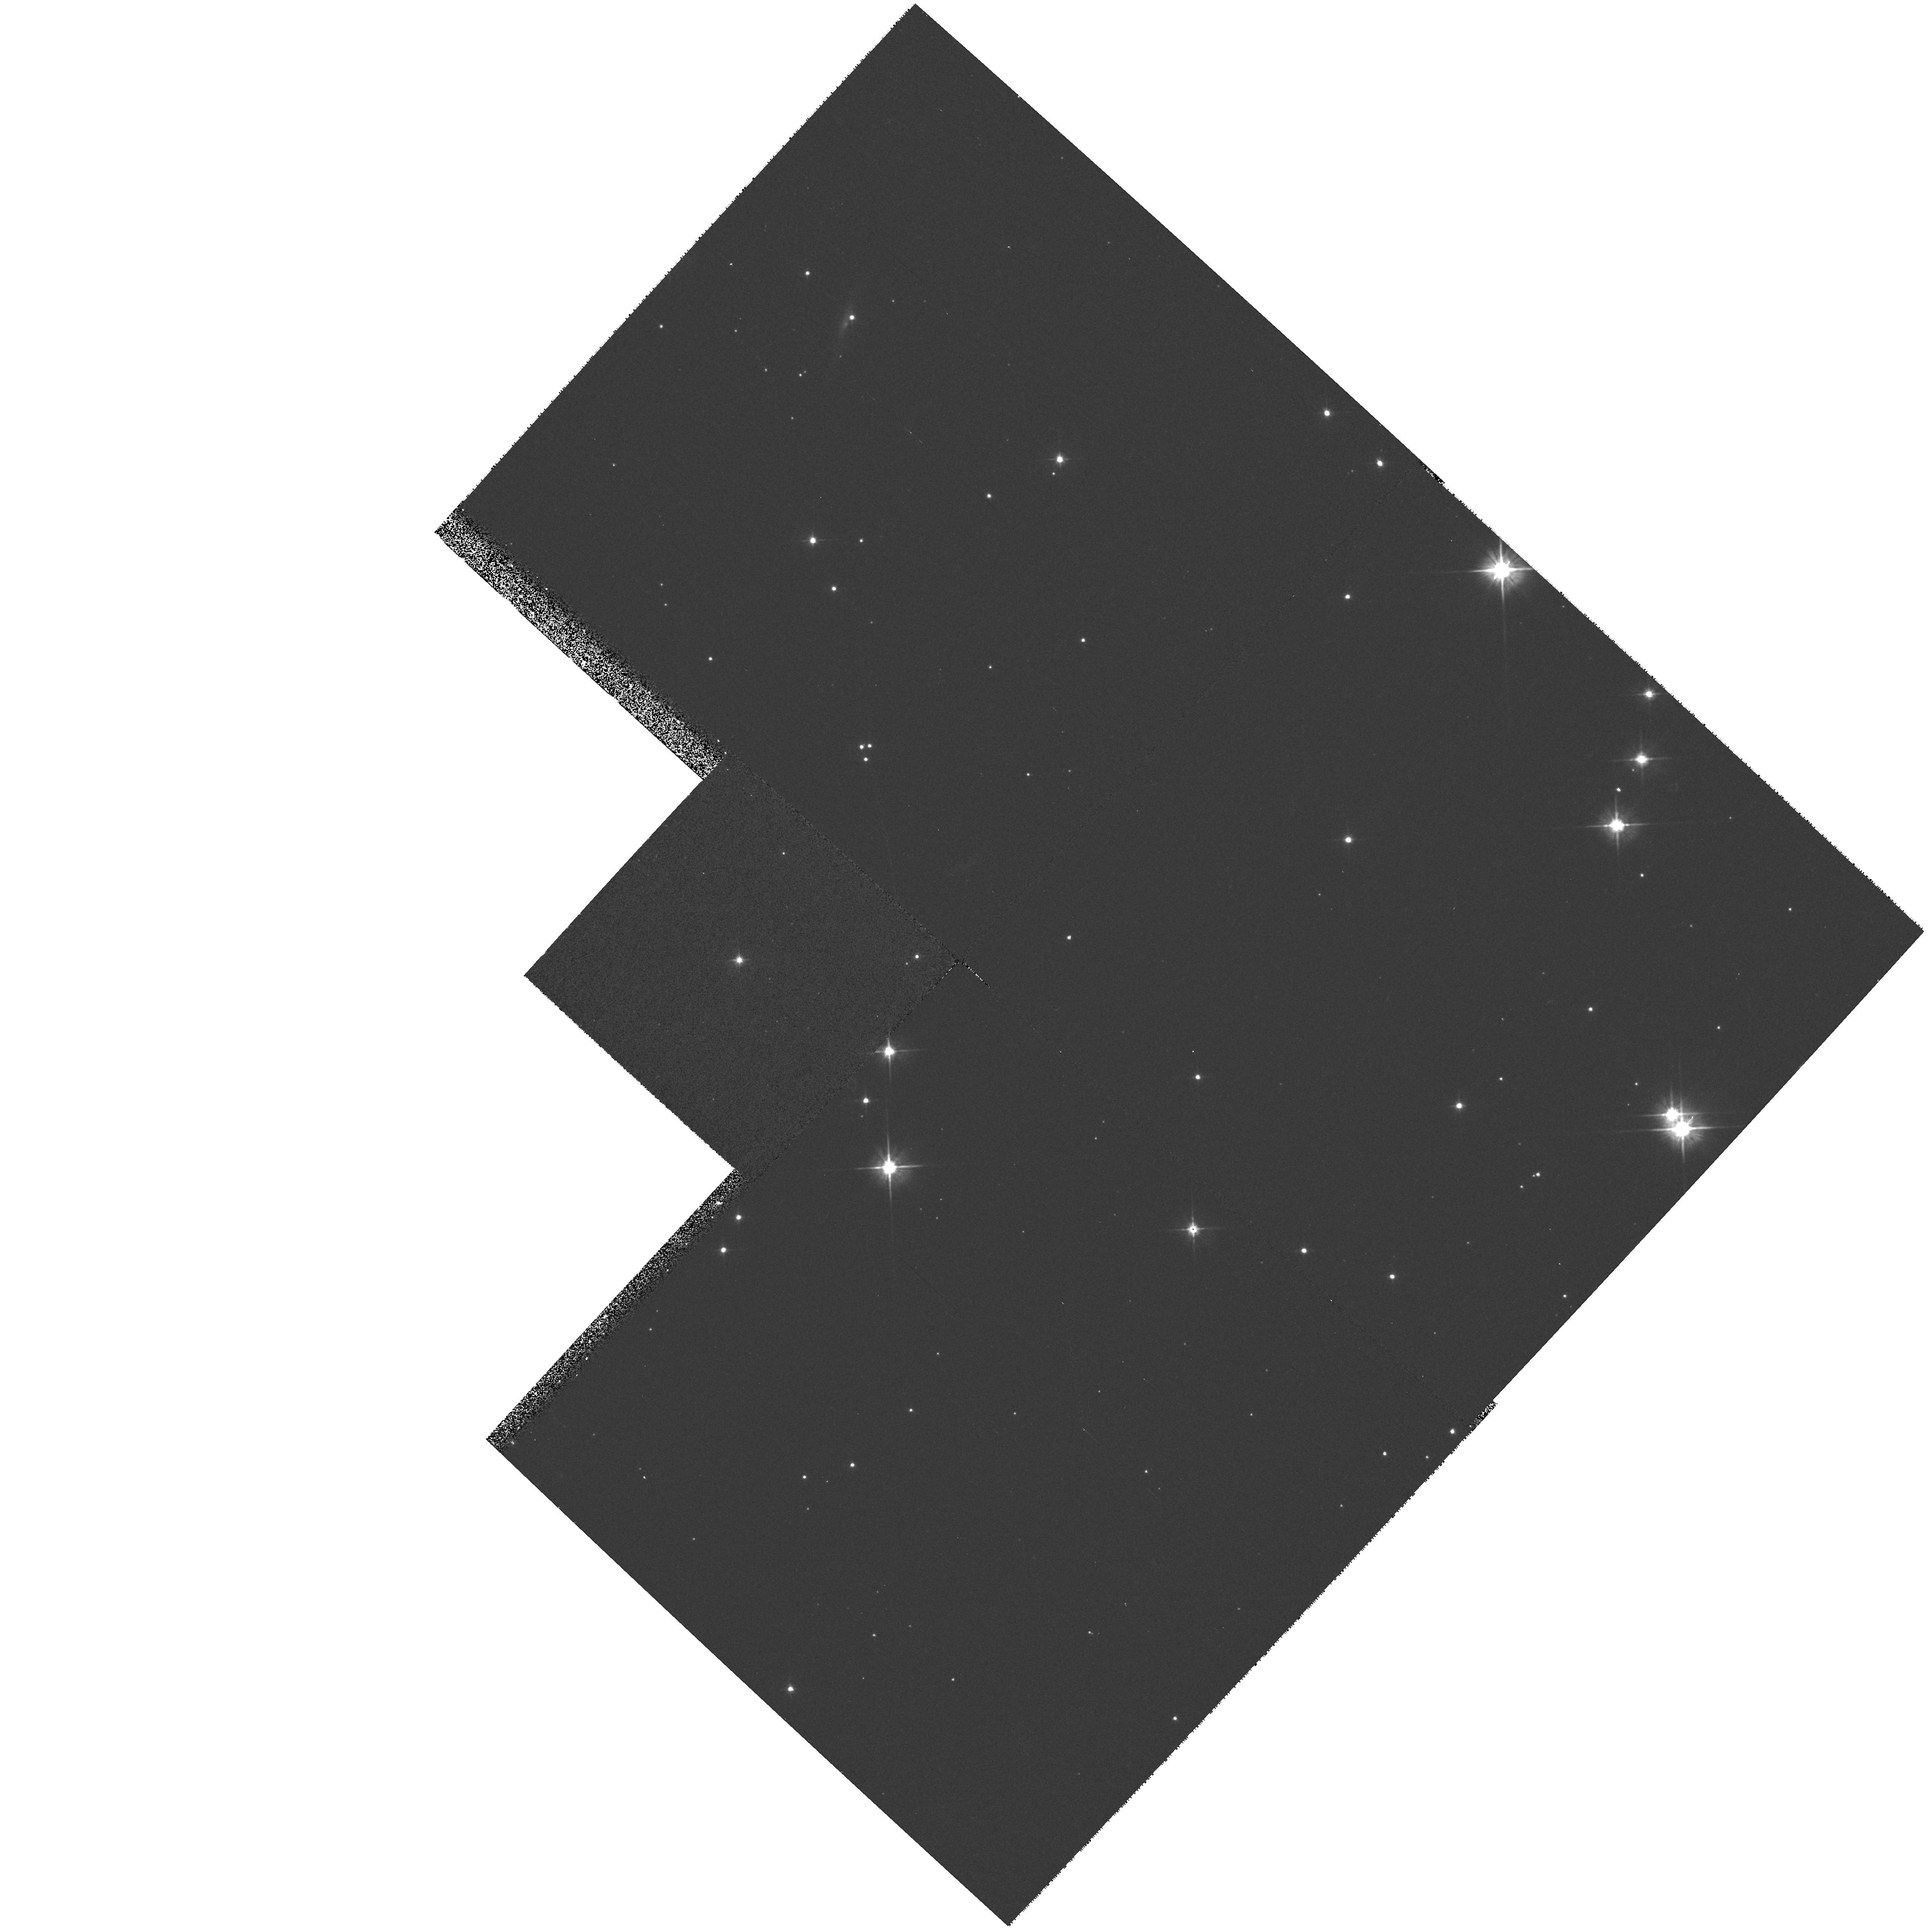
Target: 3C154.0. Instrument: WFPC2/PC. Filter: F555W. Exposure: 10 min. Observation ID: hst_6967_65_wfpc2_pc_f555w_u44965

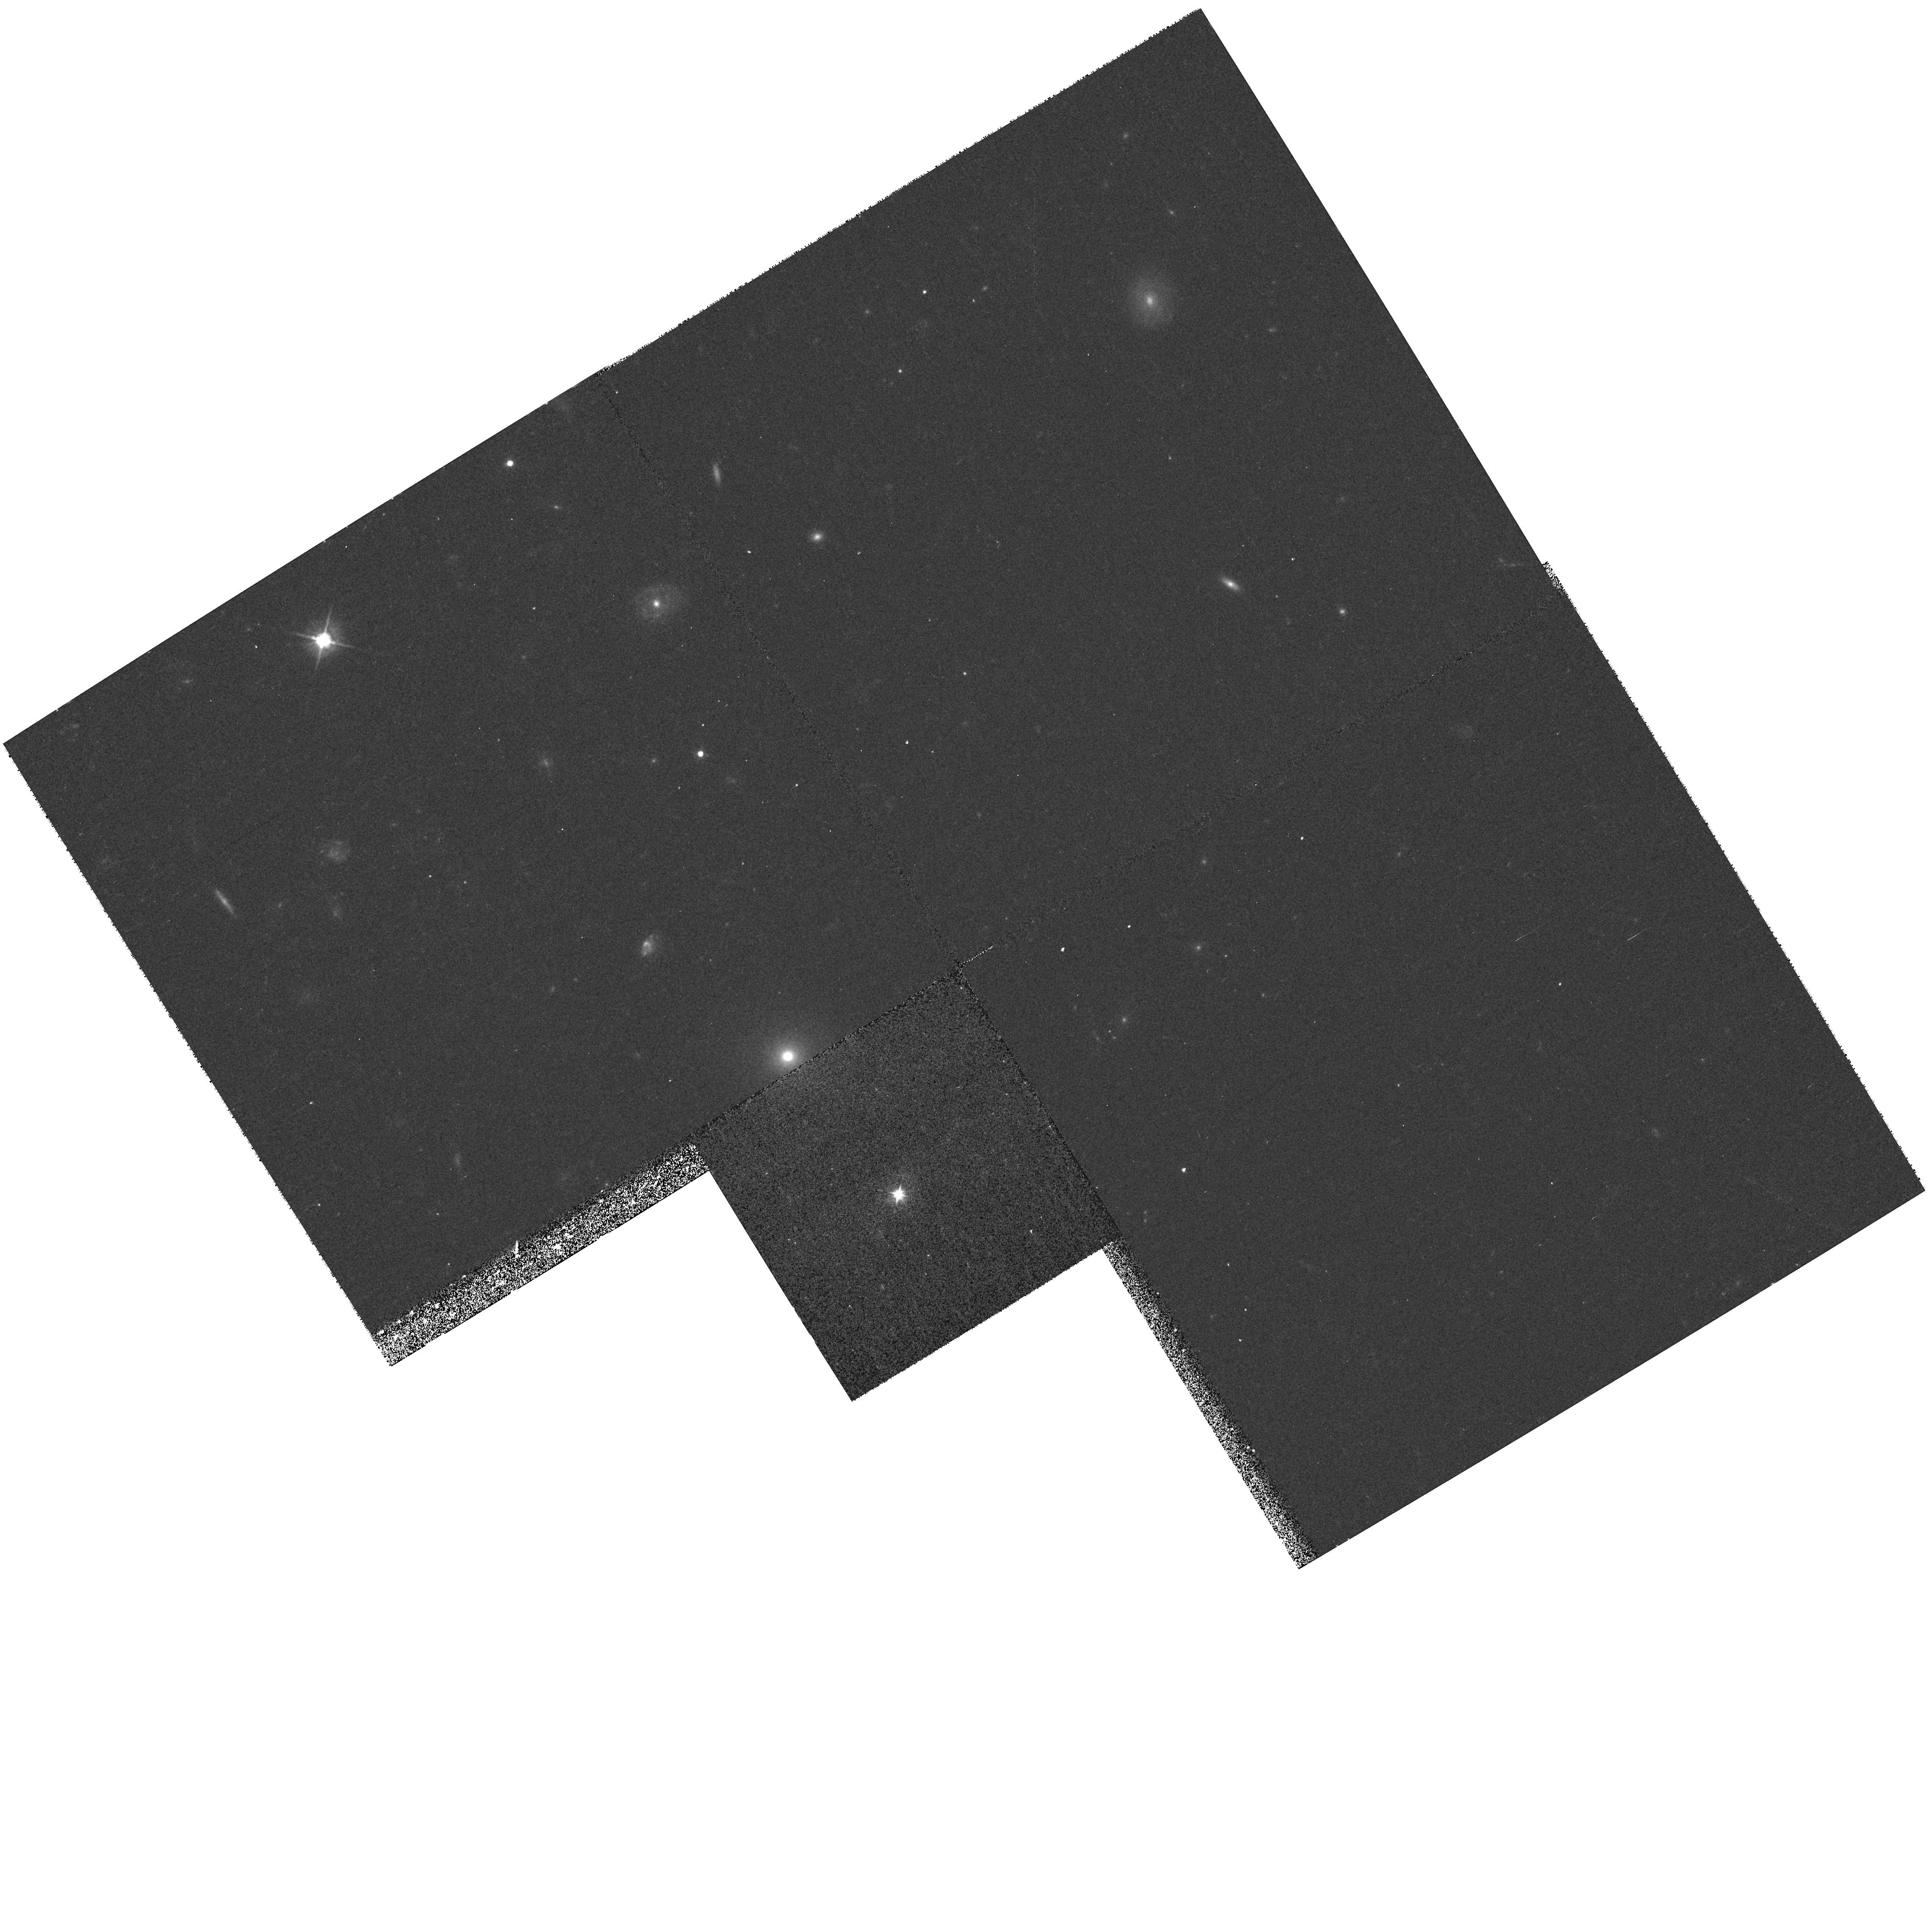
Target: 3C254.0. Instrument: WFPC2/PC. Filter: F555W. Exposure: 10 min. Observation ID: hst_6967_0o_wfpc2_pc_f555w_u4490o

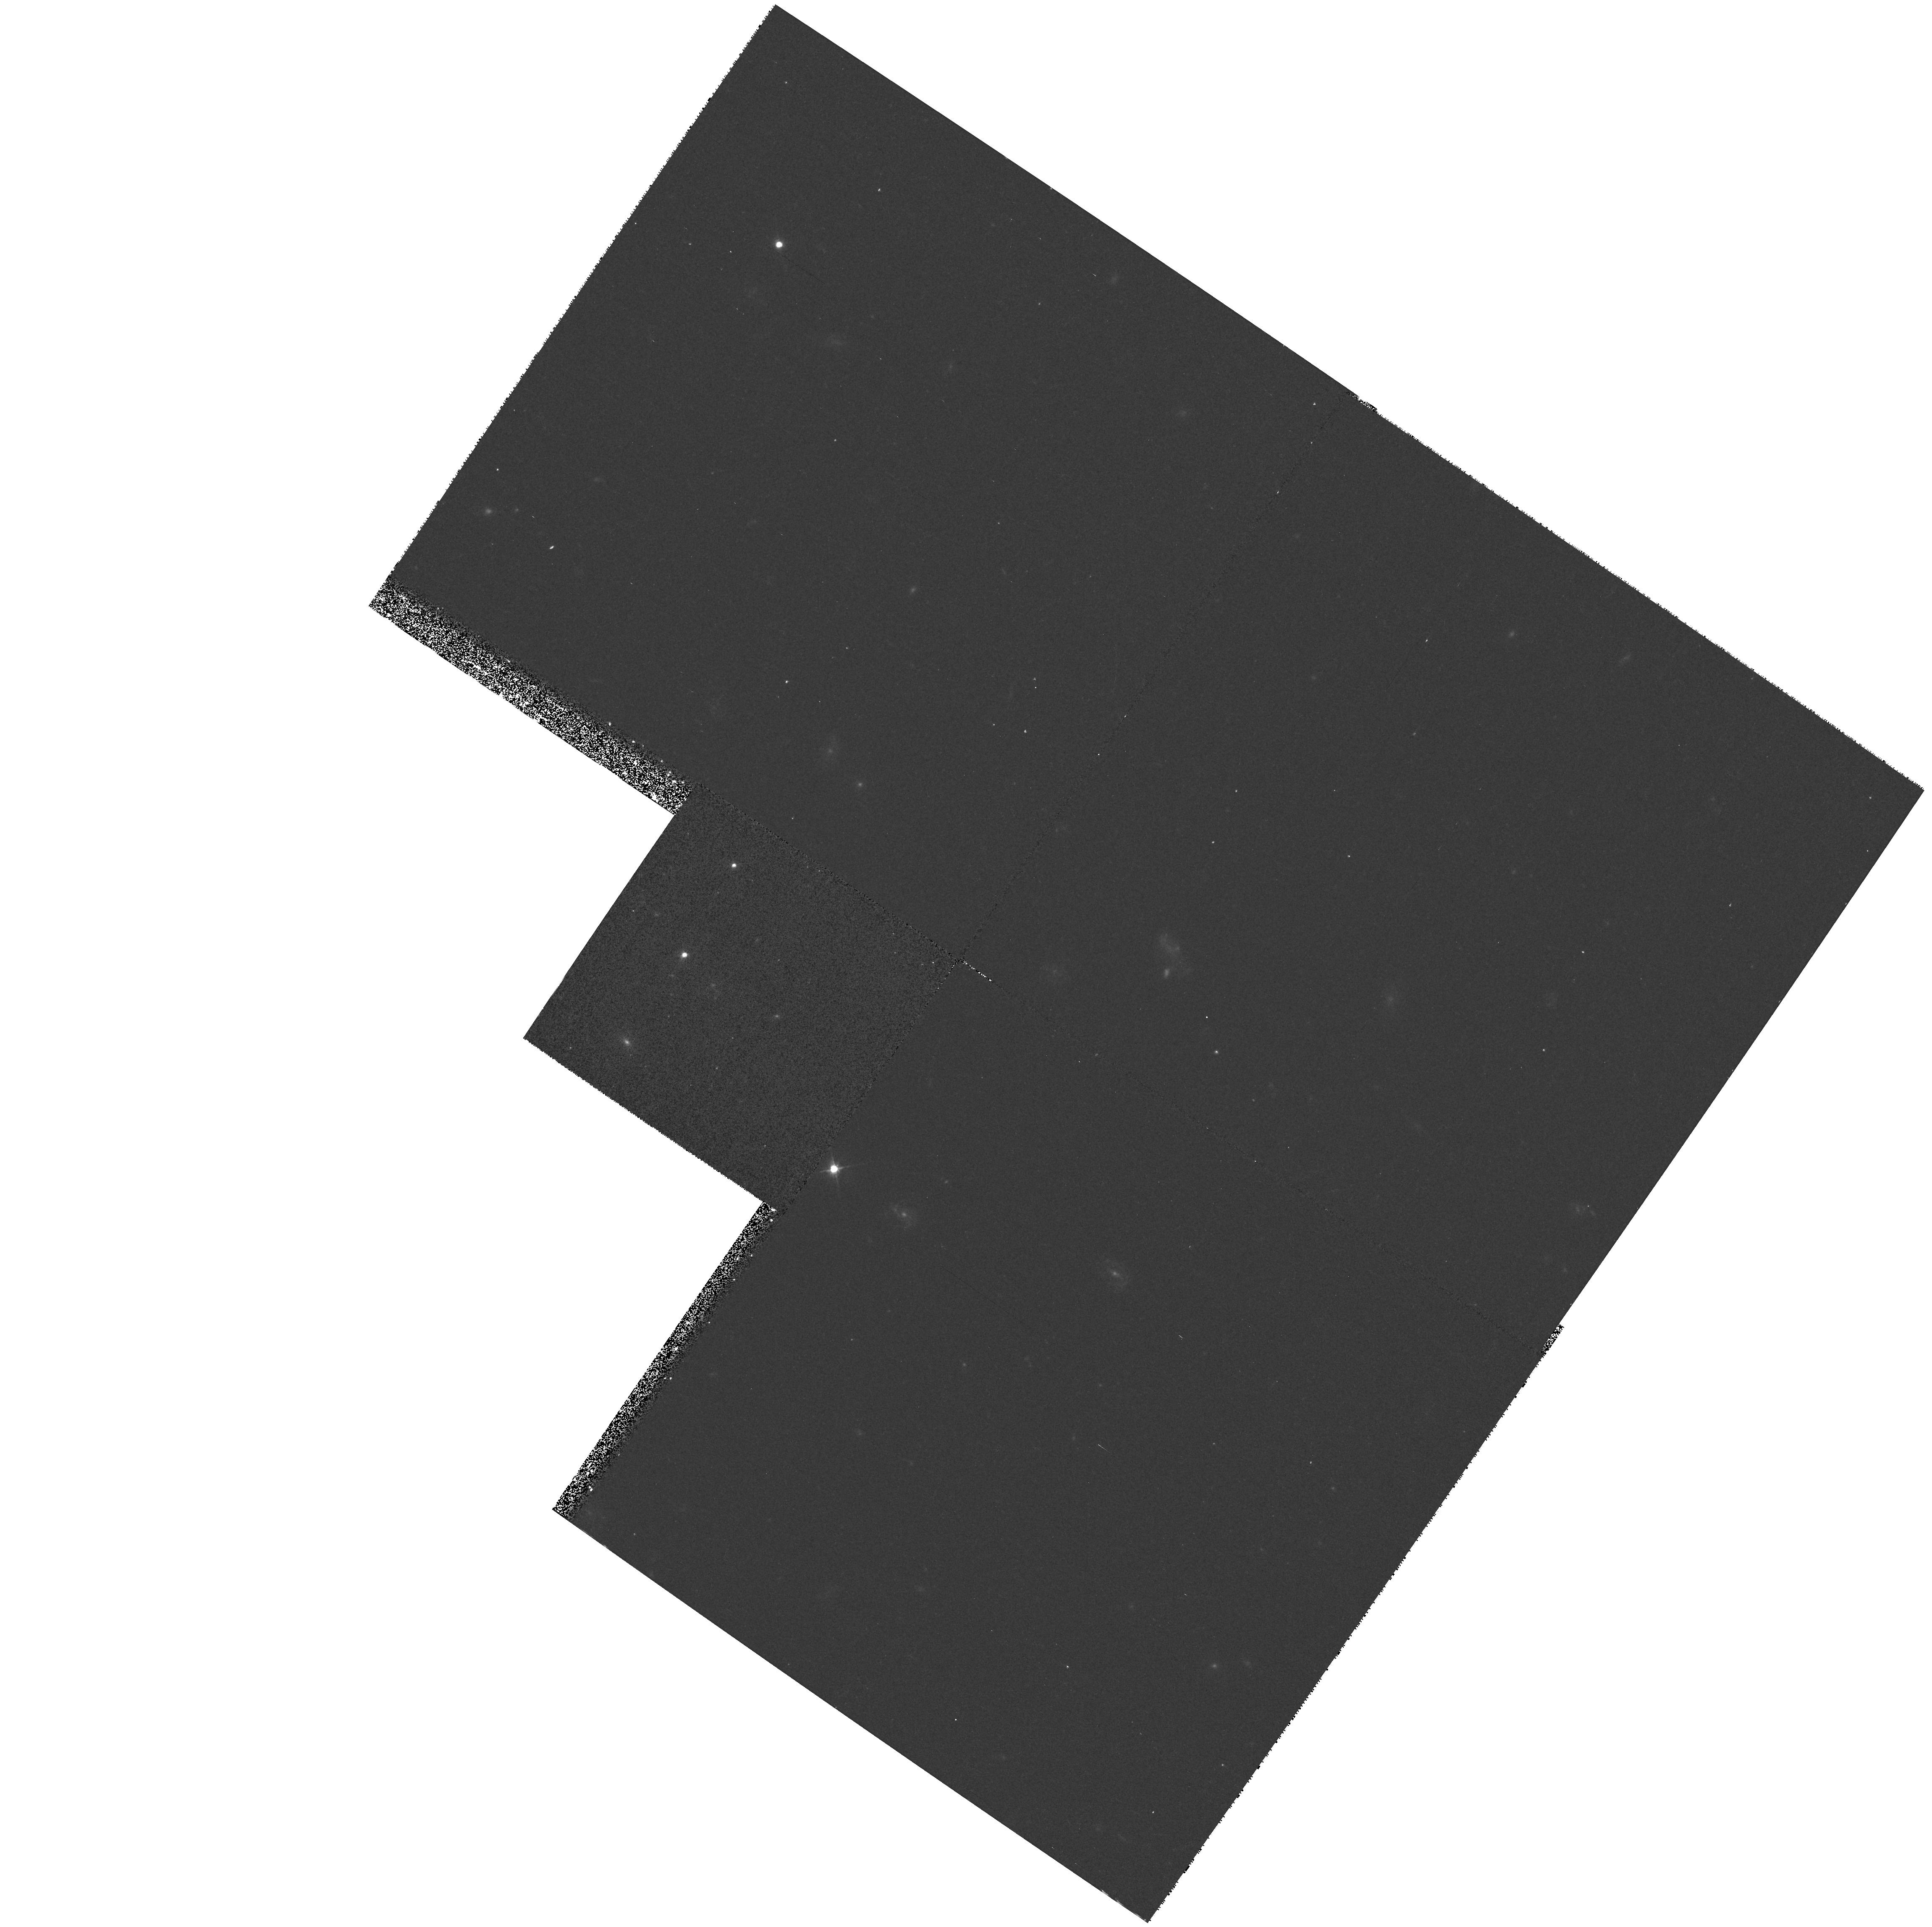
Target: 3C247.0. Instrument: WFPC2/PC. Filter: F555W. Exposure: 10 min. Observation ID: hst_6967_5e_wfpc2_pc_f555w_u4495e

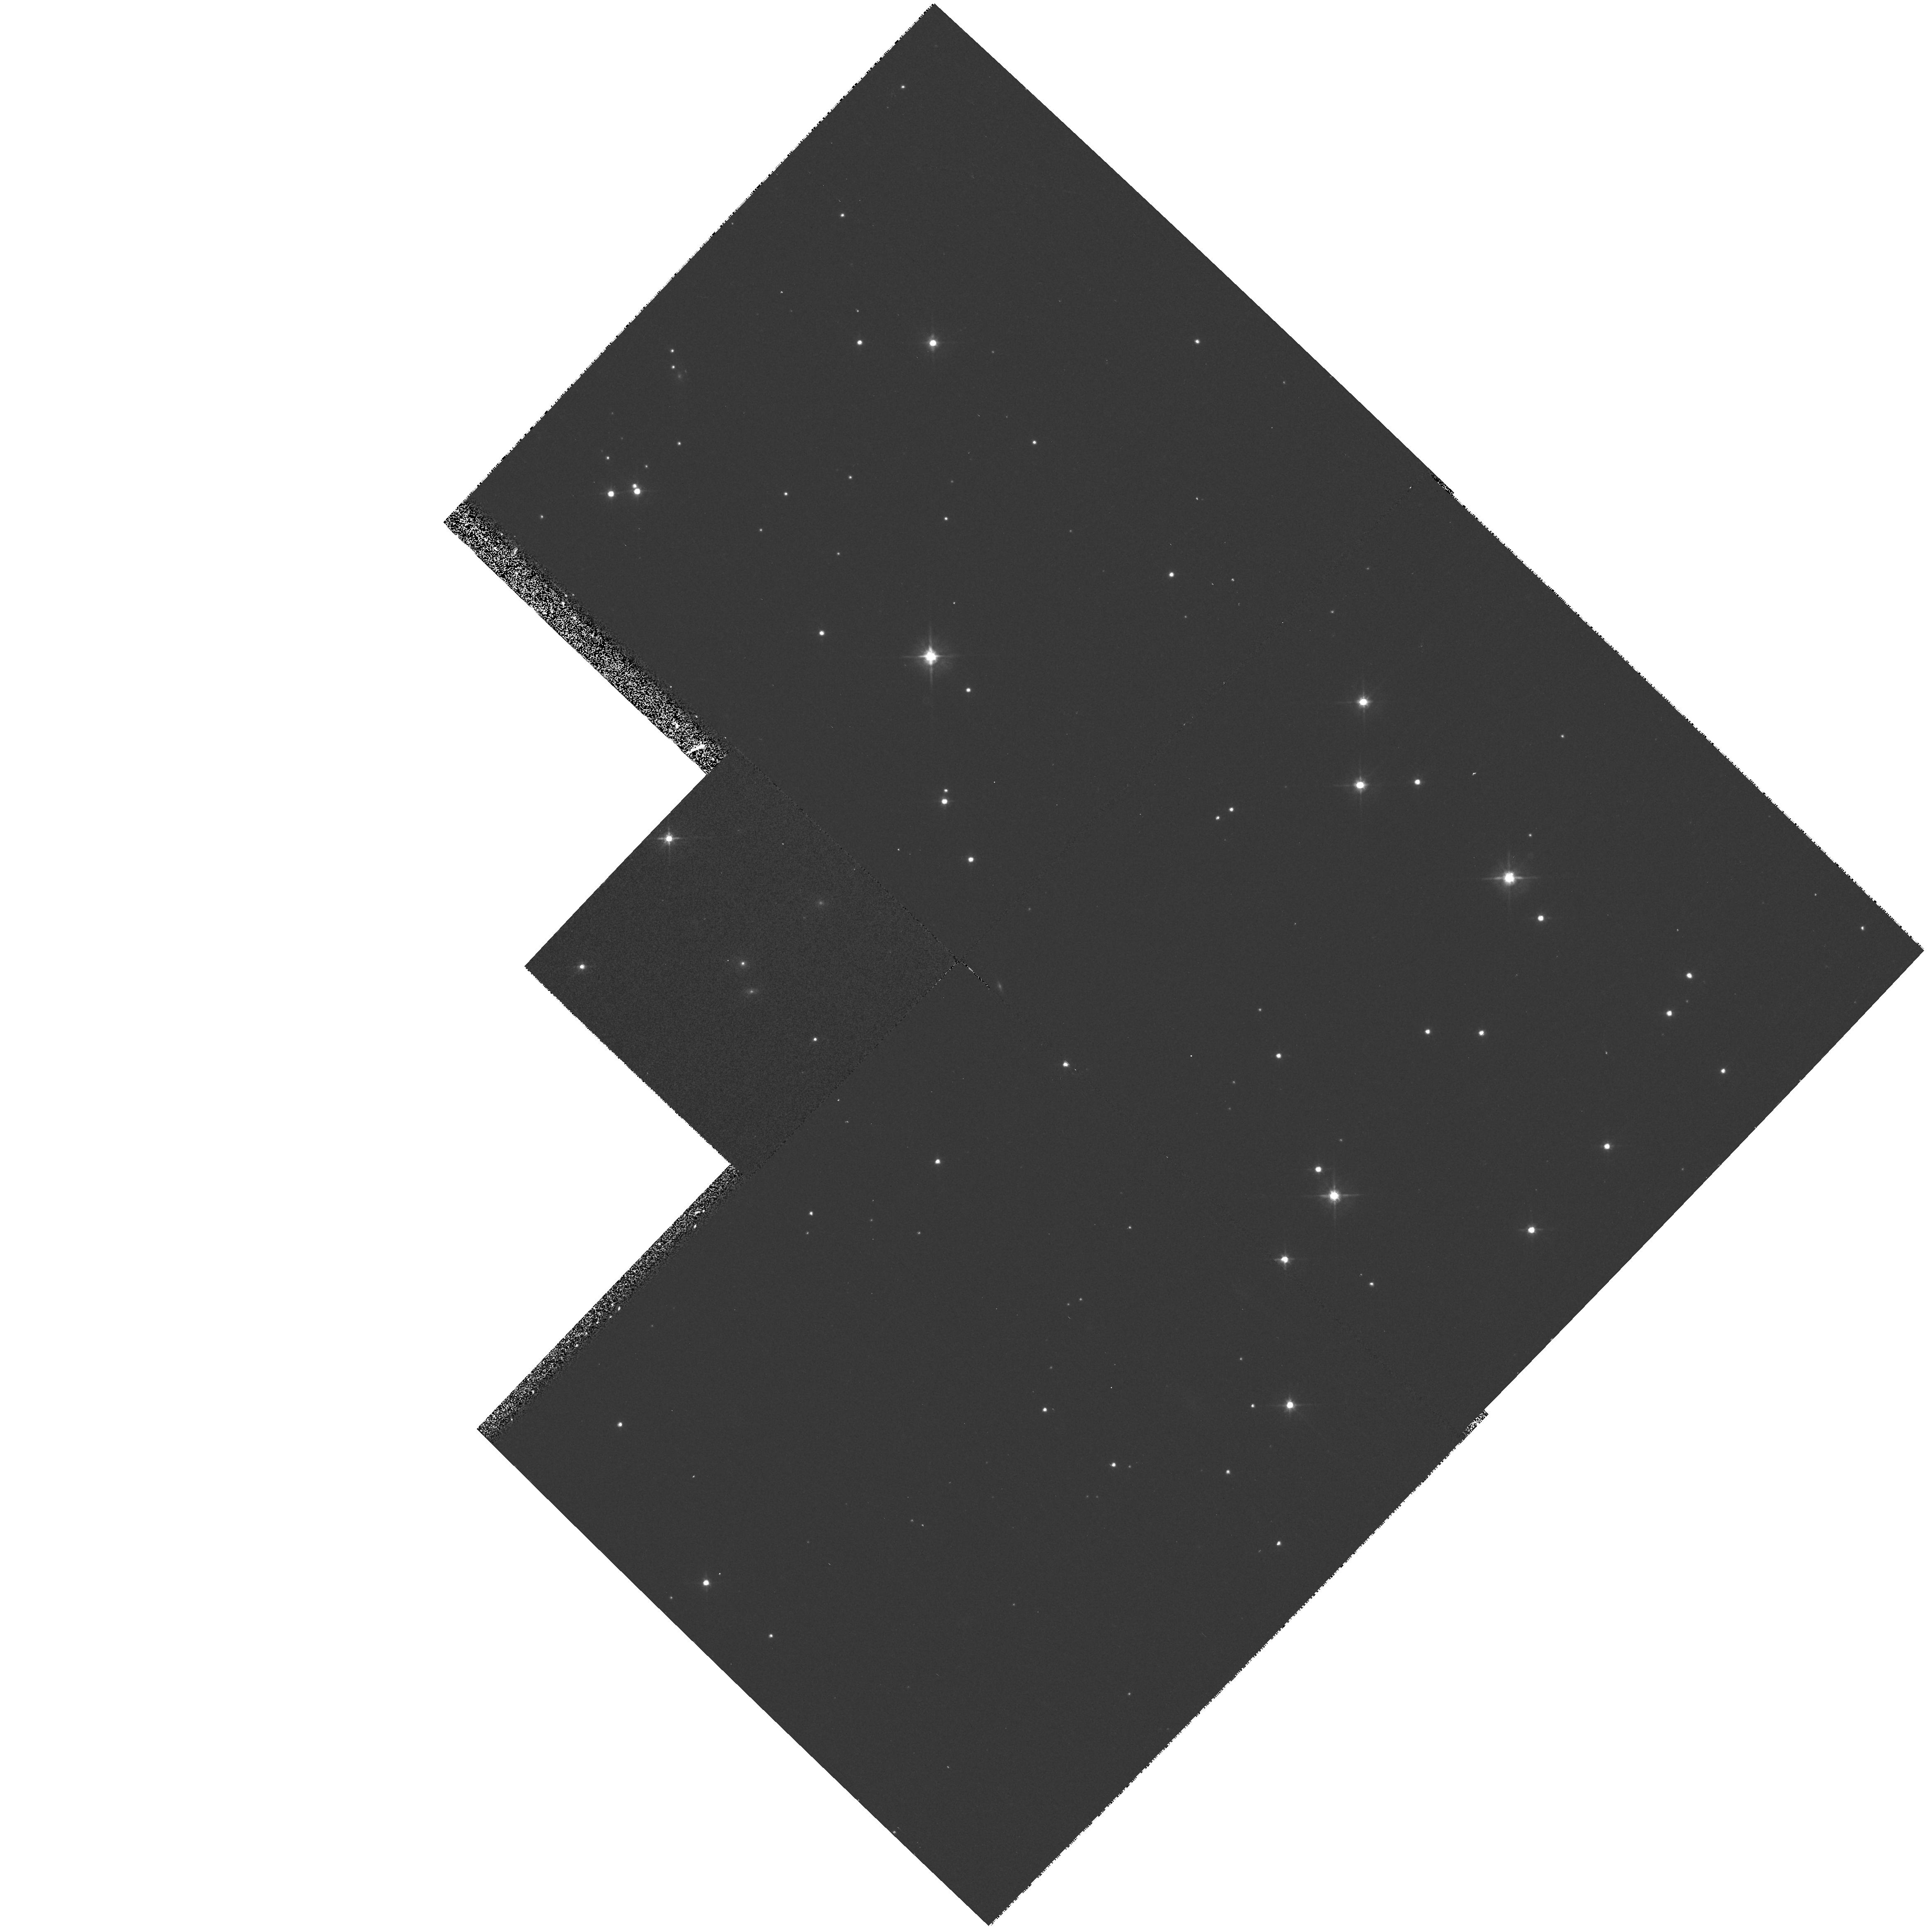
Target: 3C33.1. Instrument: WFPC2/PC. Filter: F555W. Exposure: 10 min. Observation ID: hst_6967_15_wfpc2_pc_f555w_u44915

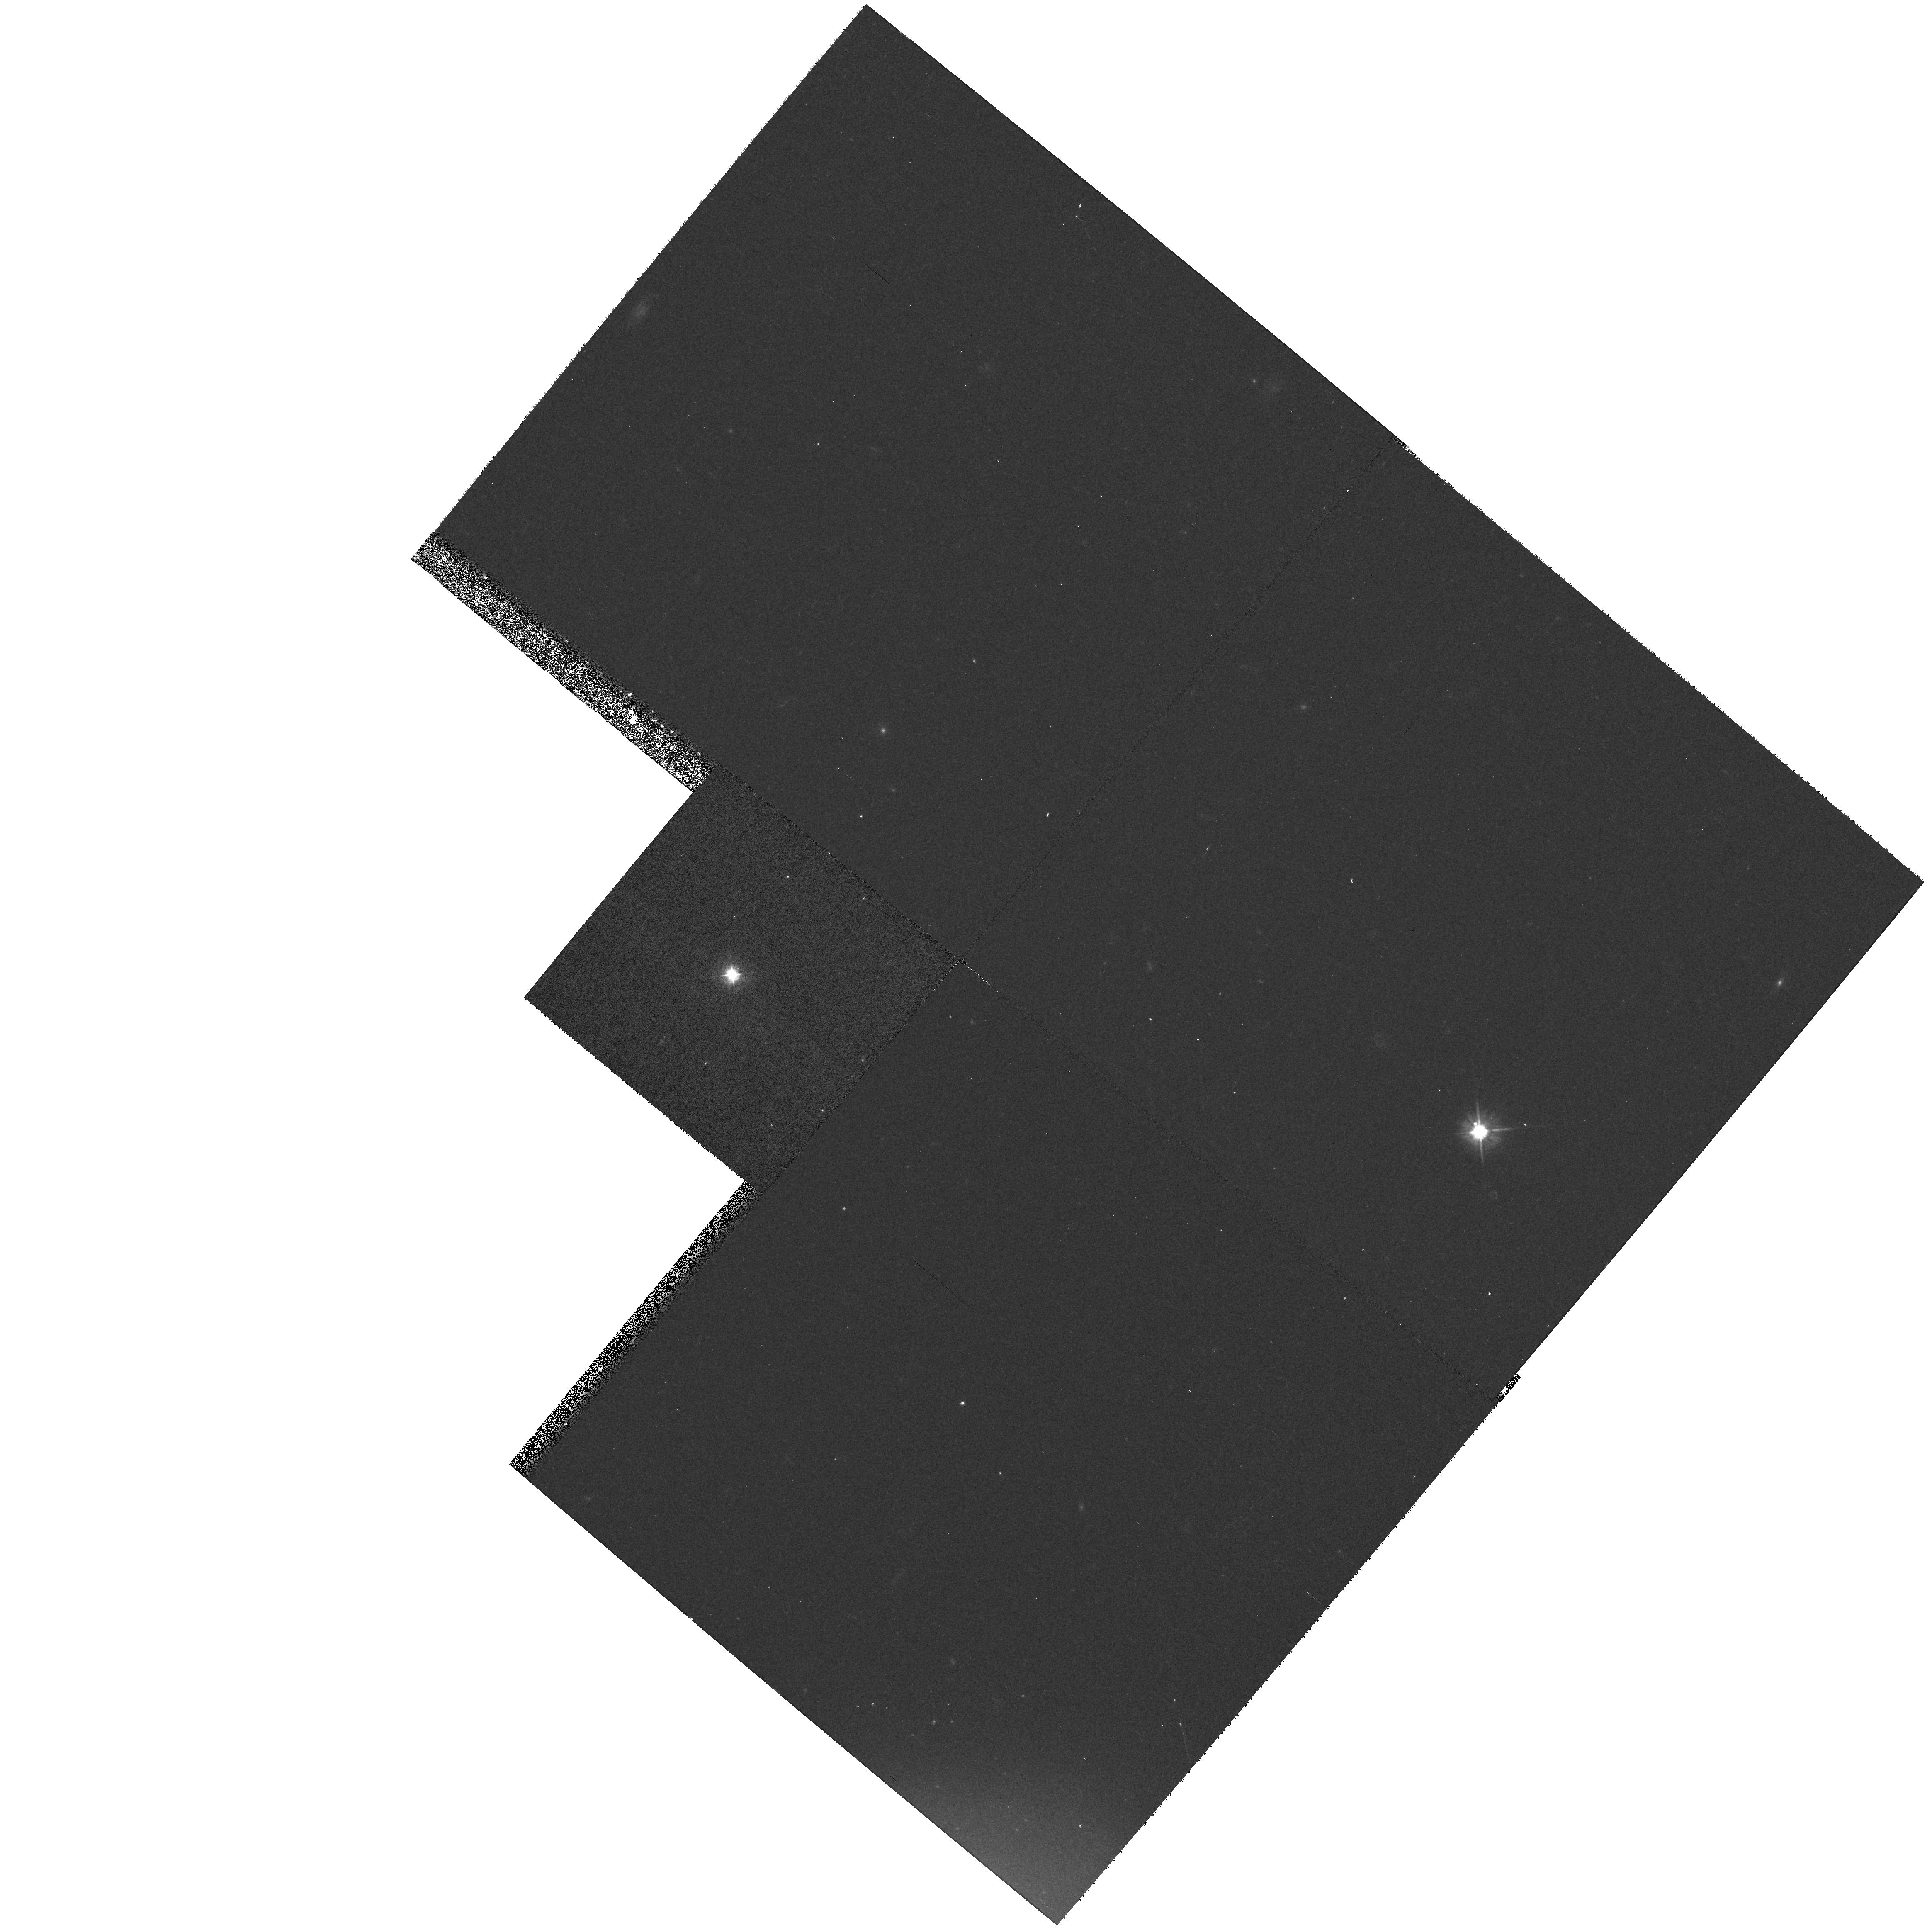
Target: 3C232.0. Instrument: WFPC2/PC. Filter: F555W. Exposure: 10 min. Observation ID: hst_6967_5q_wfpc2_pc_f555w_u4495q

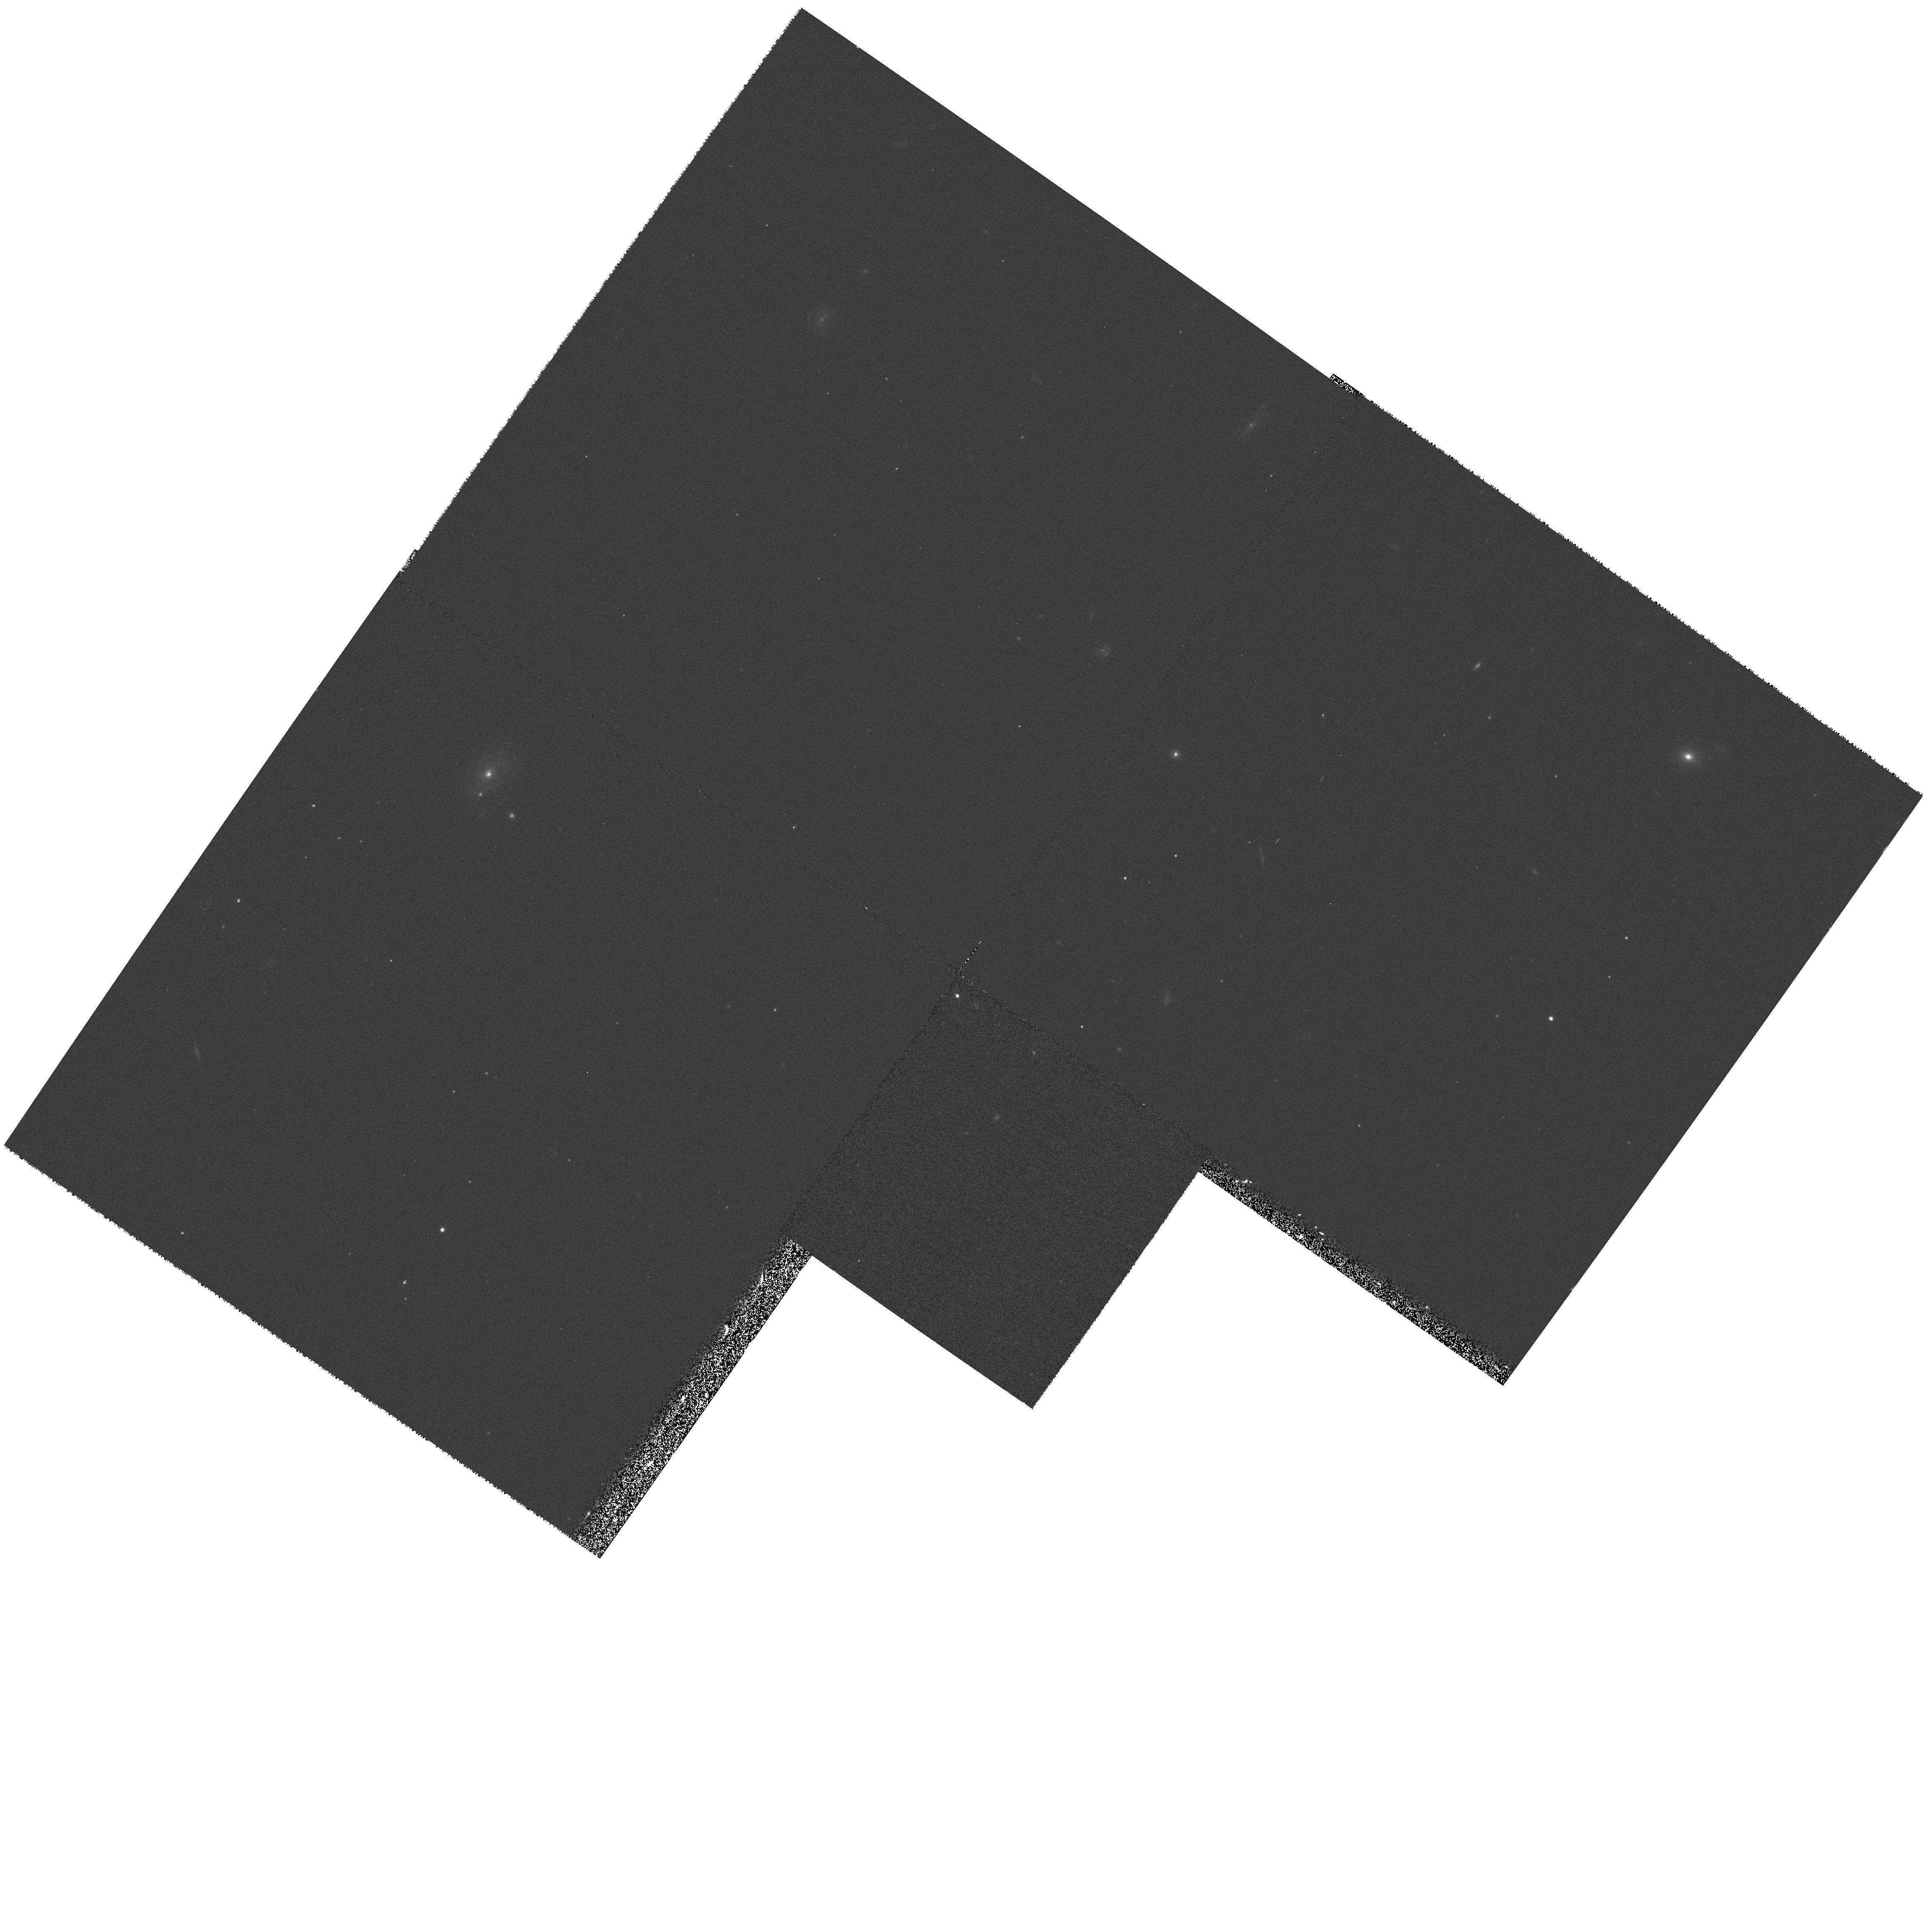
Target: 3C250.0. Instrument: WFPC2/PC. Filter: F555W. Exposure: 10 min. Observation ID: hst_6967_0m_wfpc2_pc_f555w_u4490m

Blue Continuum Snapshots of 3CR Radio - Continued Galaxies (PI: Sparks, William B.)

Radio galaxies are an important class of extragalactic objects: they represent one of the most energetic astrophysical phenomena; they may be used as probes of their environments; and they are unique probes of the early Universe. The size scales and brightness levels which HST can measure are ideally suited to the study of optical emission associated with the host galaxies of radio sources and anomalies such as jets and tidal debris. In Cycle 4 we carried out a red continuum snapshot survey of the 3CR catalog to ask: What are the host galaxy morphologies --- are there differences between FR-I and FR-II sources, nuclear cusps, tidal tails? How common are optical jets? Do optical continuum and radio structures align? How common are dust- discs; what is their orientation and morphology? In Cycle 5 we are observing emission line 3C sources to map circumnuclear ionized gas, identify where jets and gas interact, and find gas disks and filaments. Here we propose to add blue continuum observations to provide unique high spatial resolution information on the color distribution within galaxies, the reddening due to dust, the spectral indices of optical synchrotron jets and the colors of active nuclei and tidal tails. We will measure colors of star clusters at low redshift and see how the alignment effect ``turns on'' with redshift at a second, bluer wavelength. The resulting database on one of the most studied samples ever will be a major resource for the astronomical community and we will waive proprietary rights to these data.